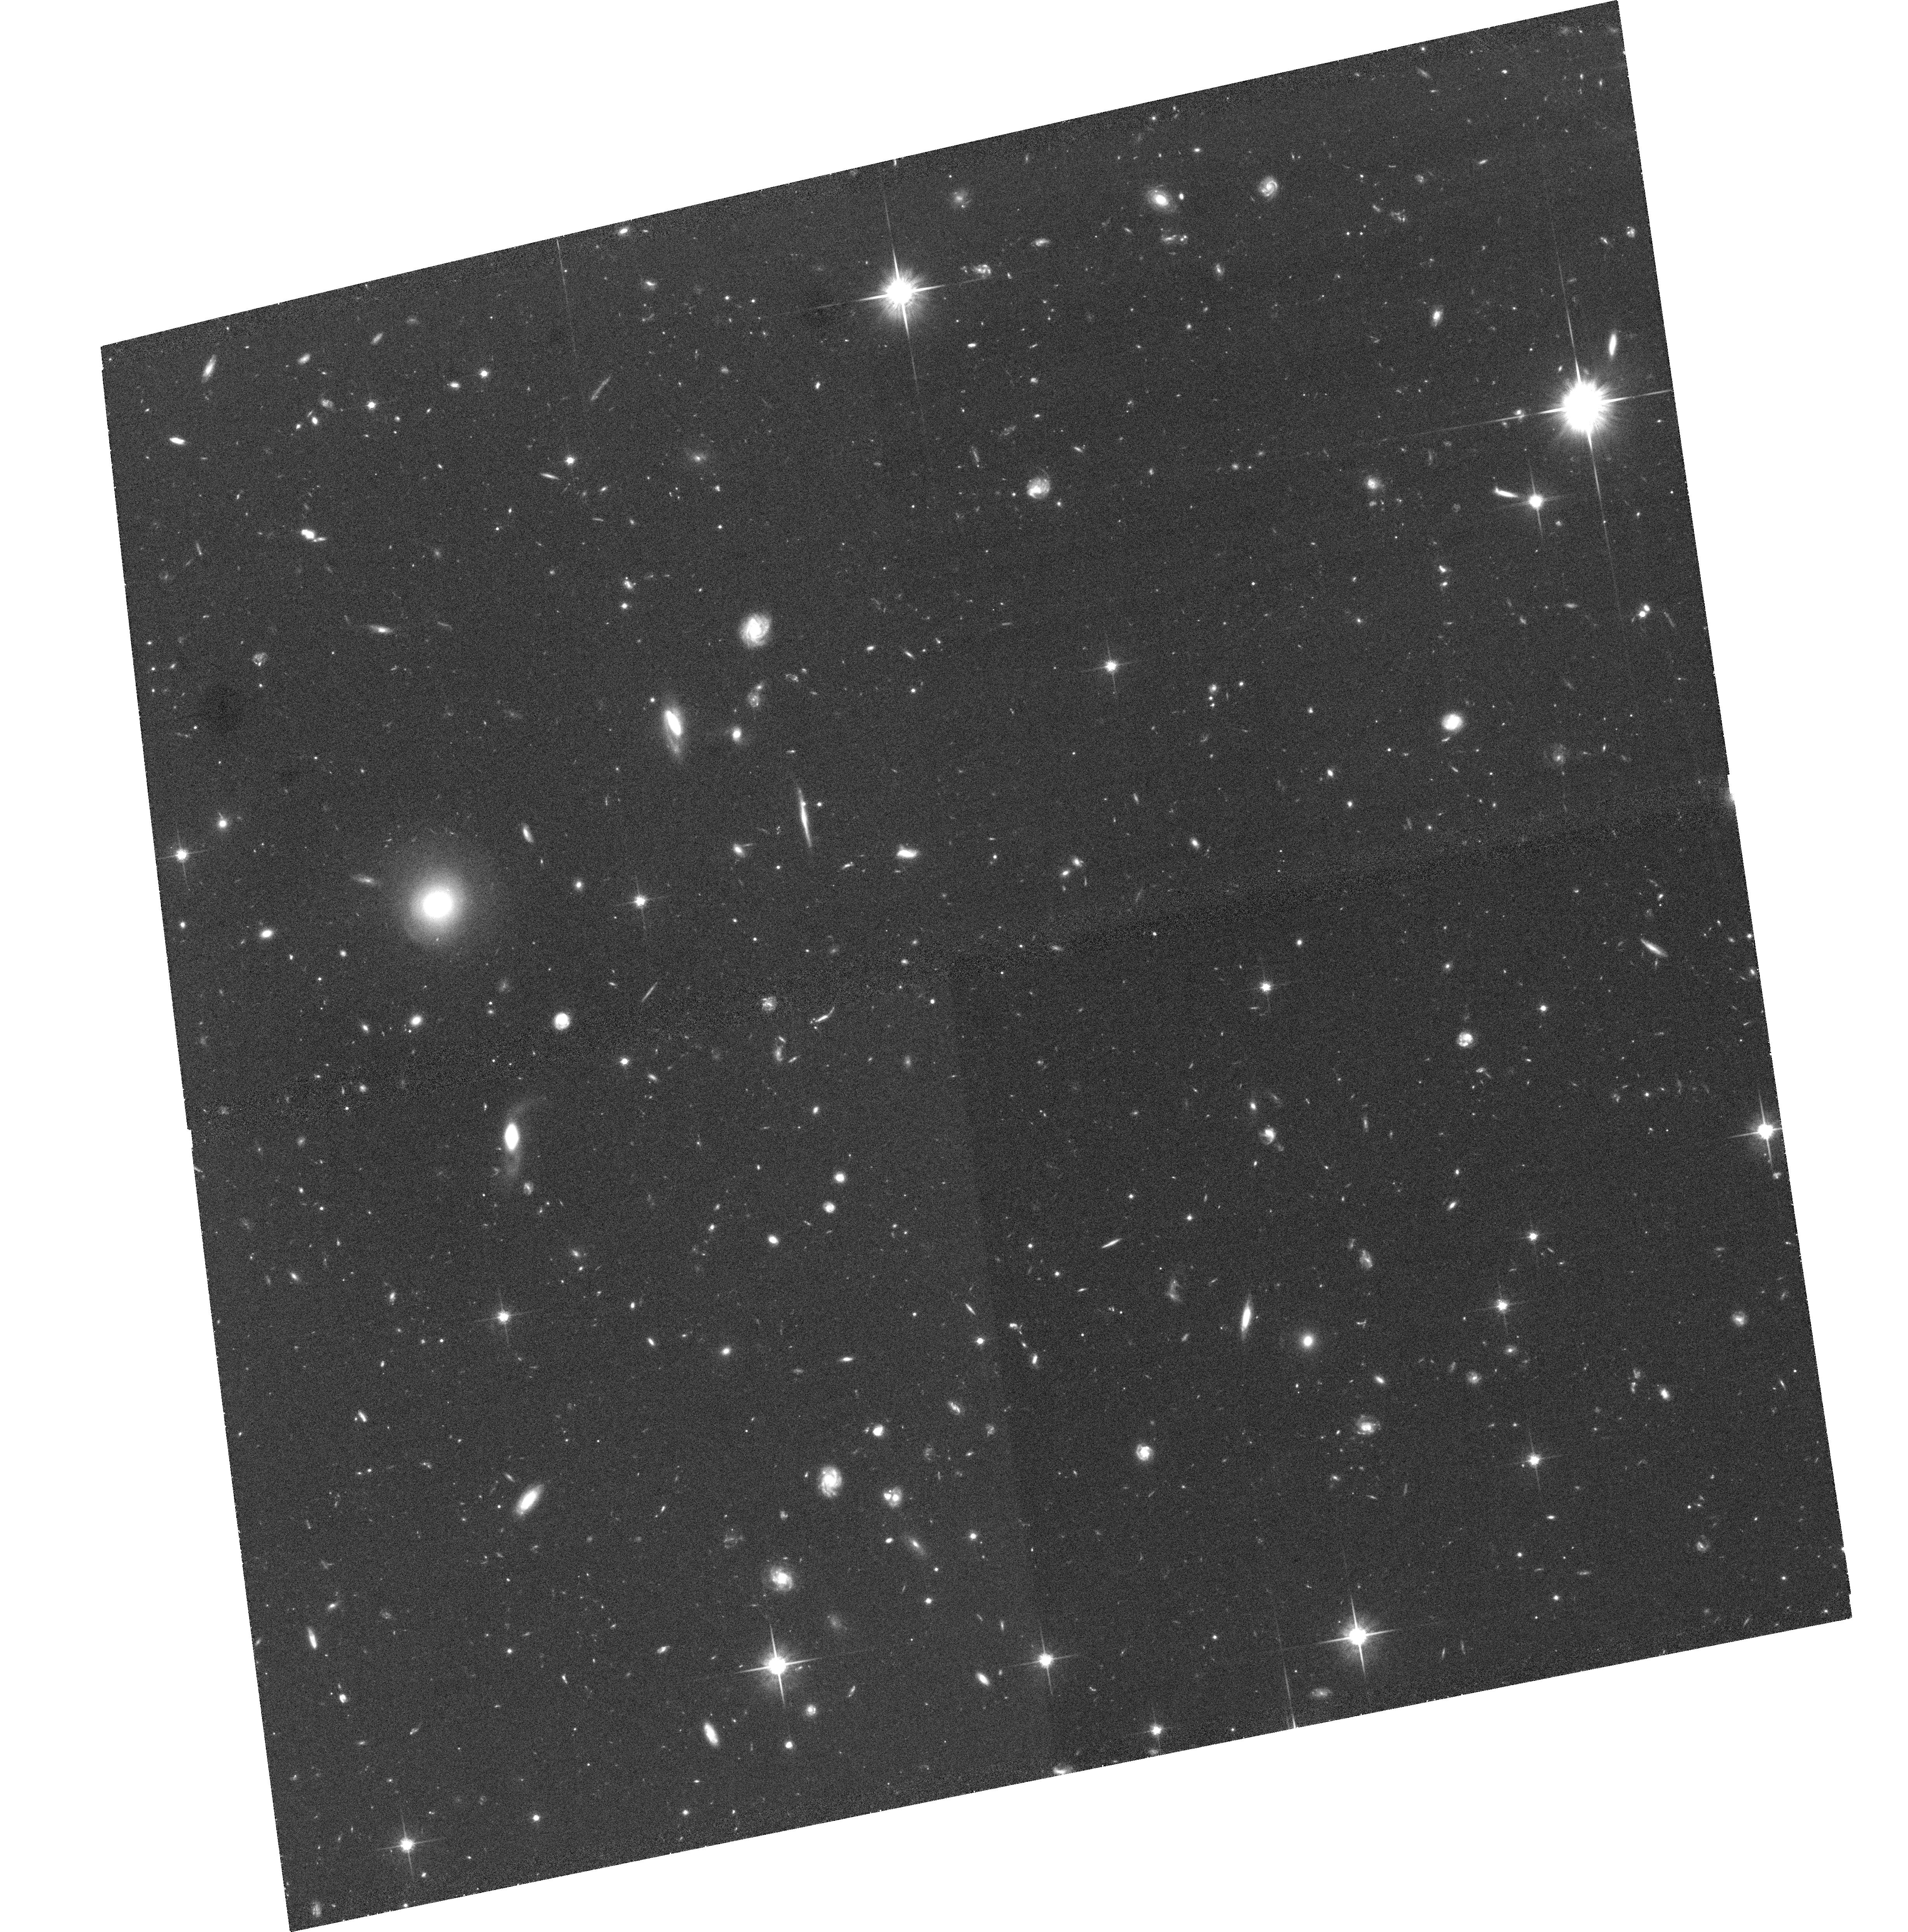
Target: IRAC-4-4. Instrument: ACS/WFC. Filter: F814W. Exposure: 1.4 h. Observation ID: hst_10521_19_acs_wfc_f814w_j9aj19

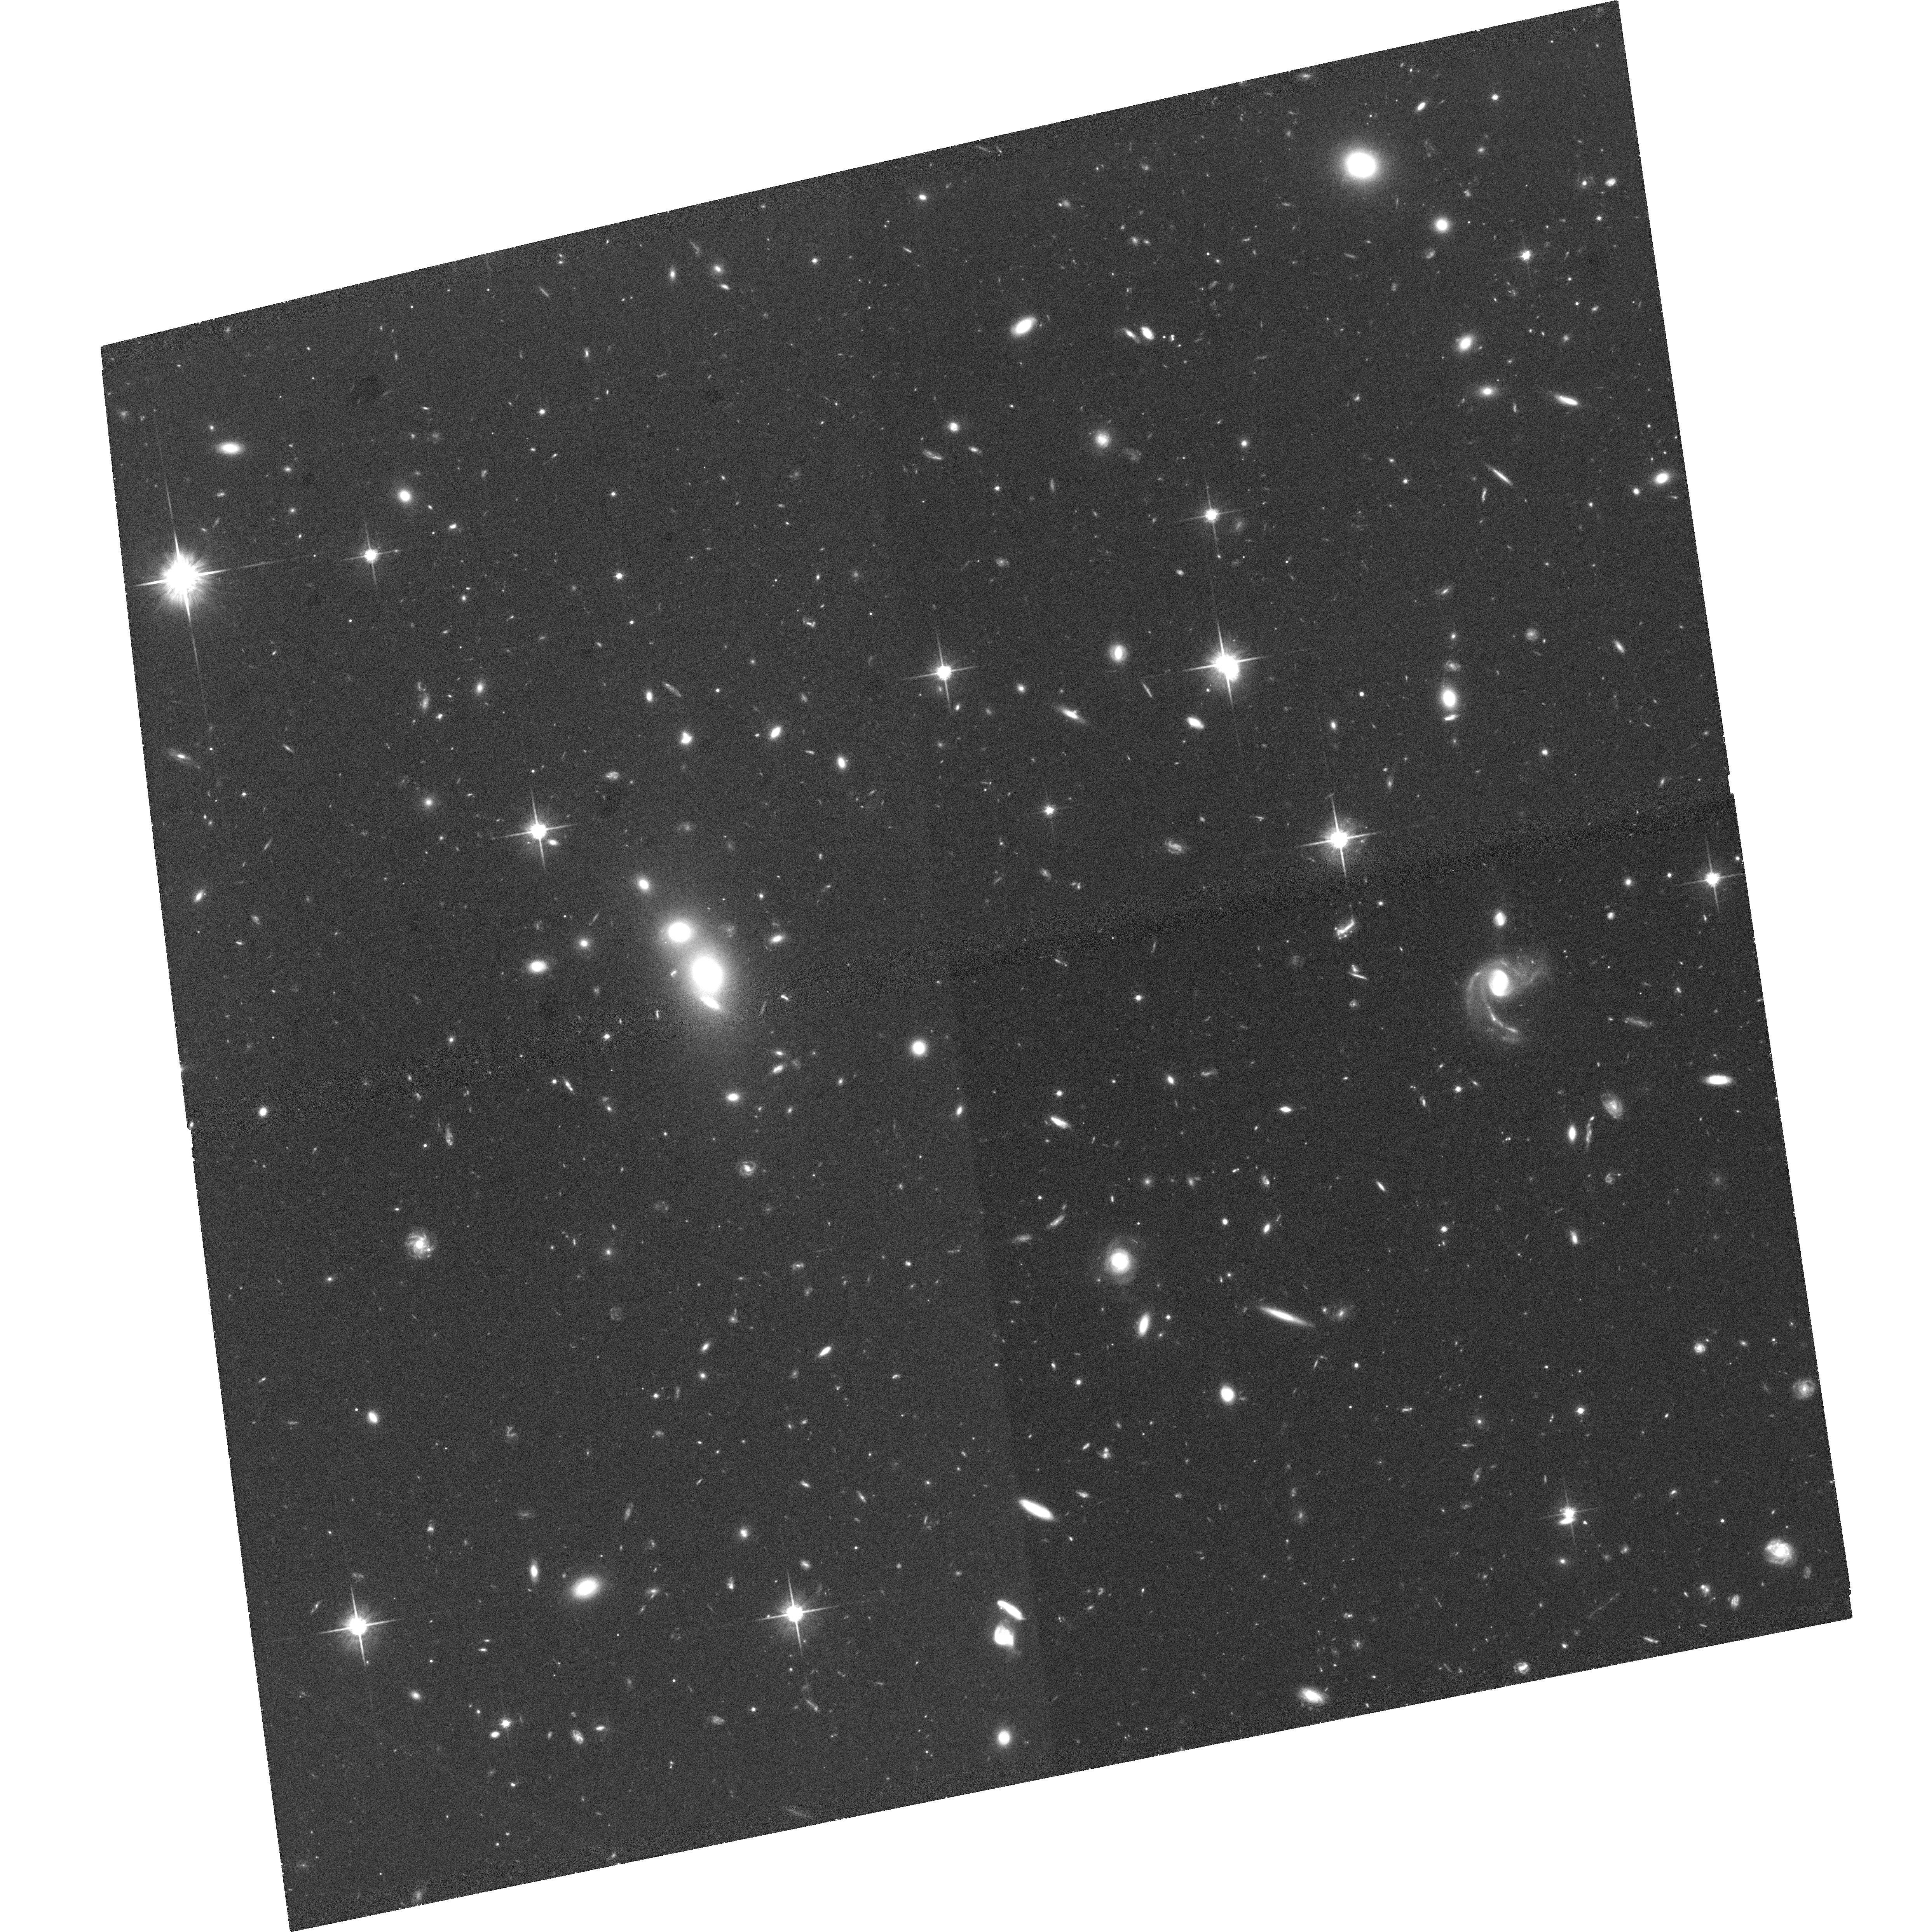
Target: IRAC-1-1. Instrument: ACS/WFC. Filter: F814W. Exposure: 1.4 h. Observation ID: hst_10521_11_acs_wfc_f814w_j9aj11

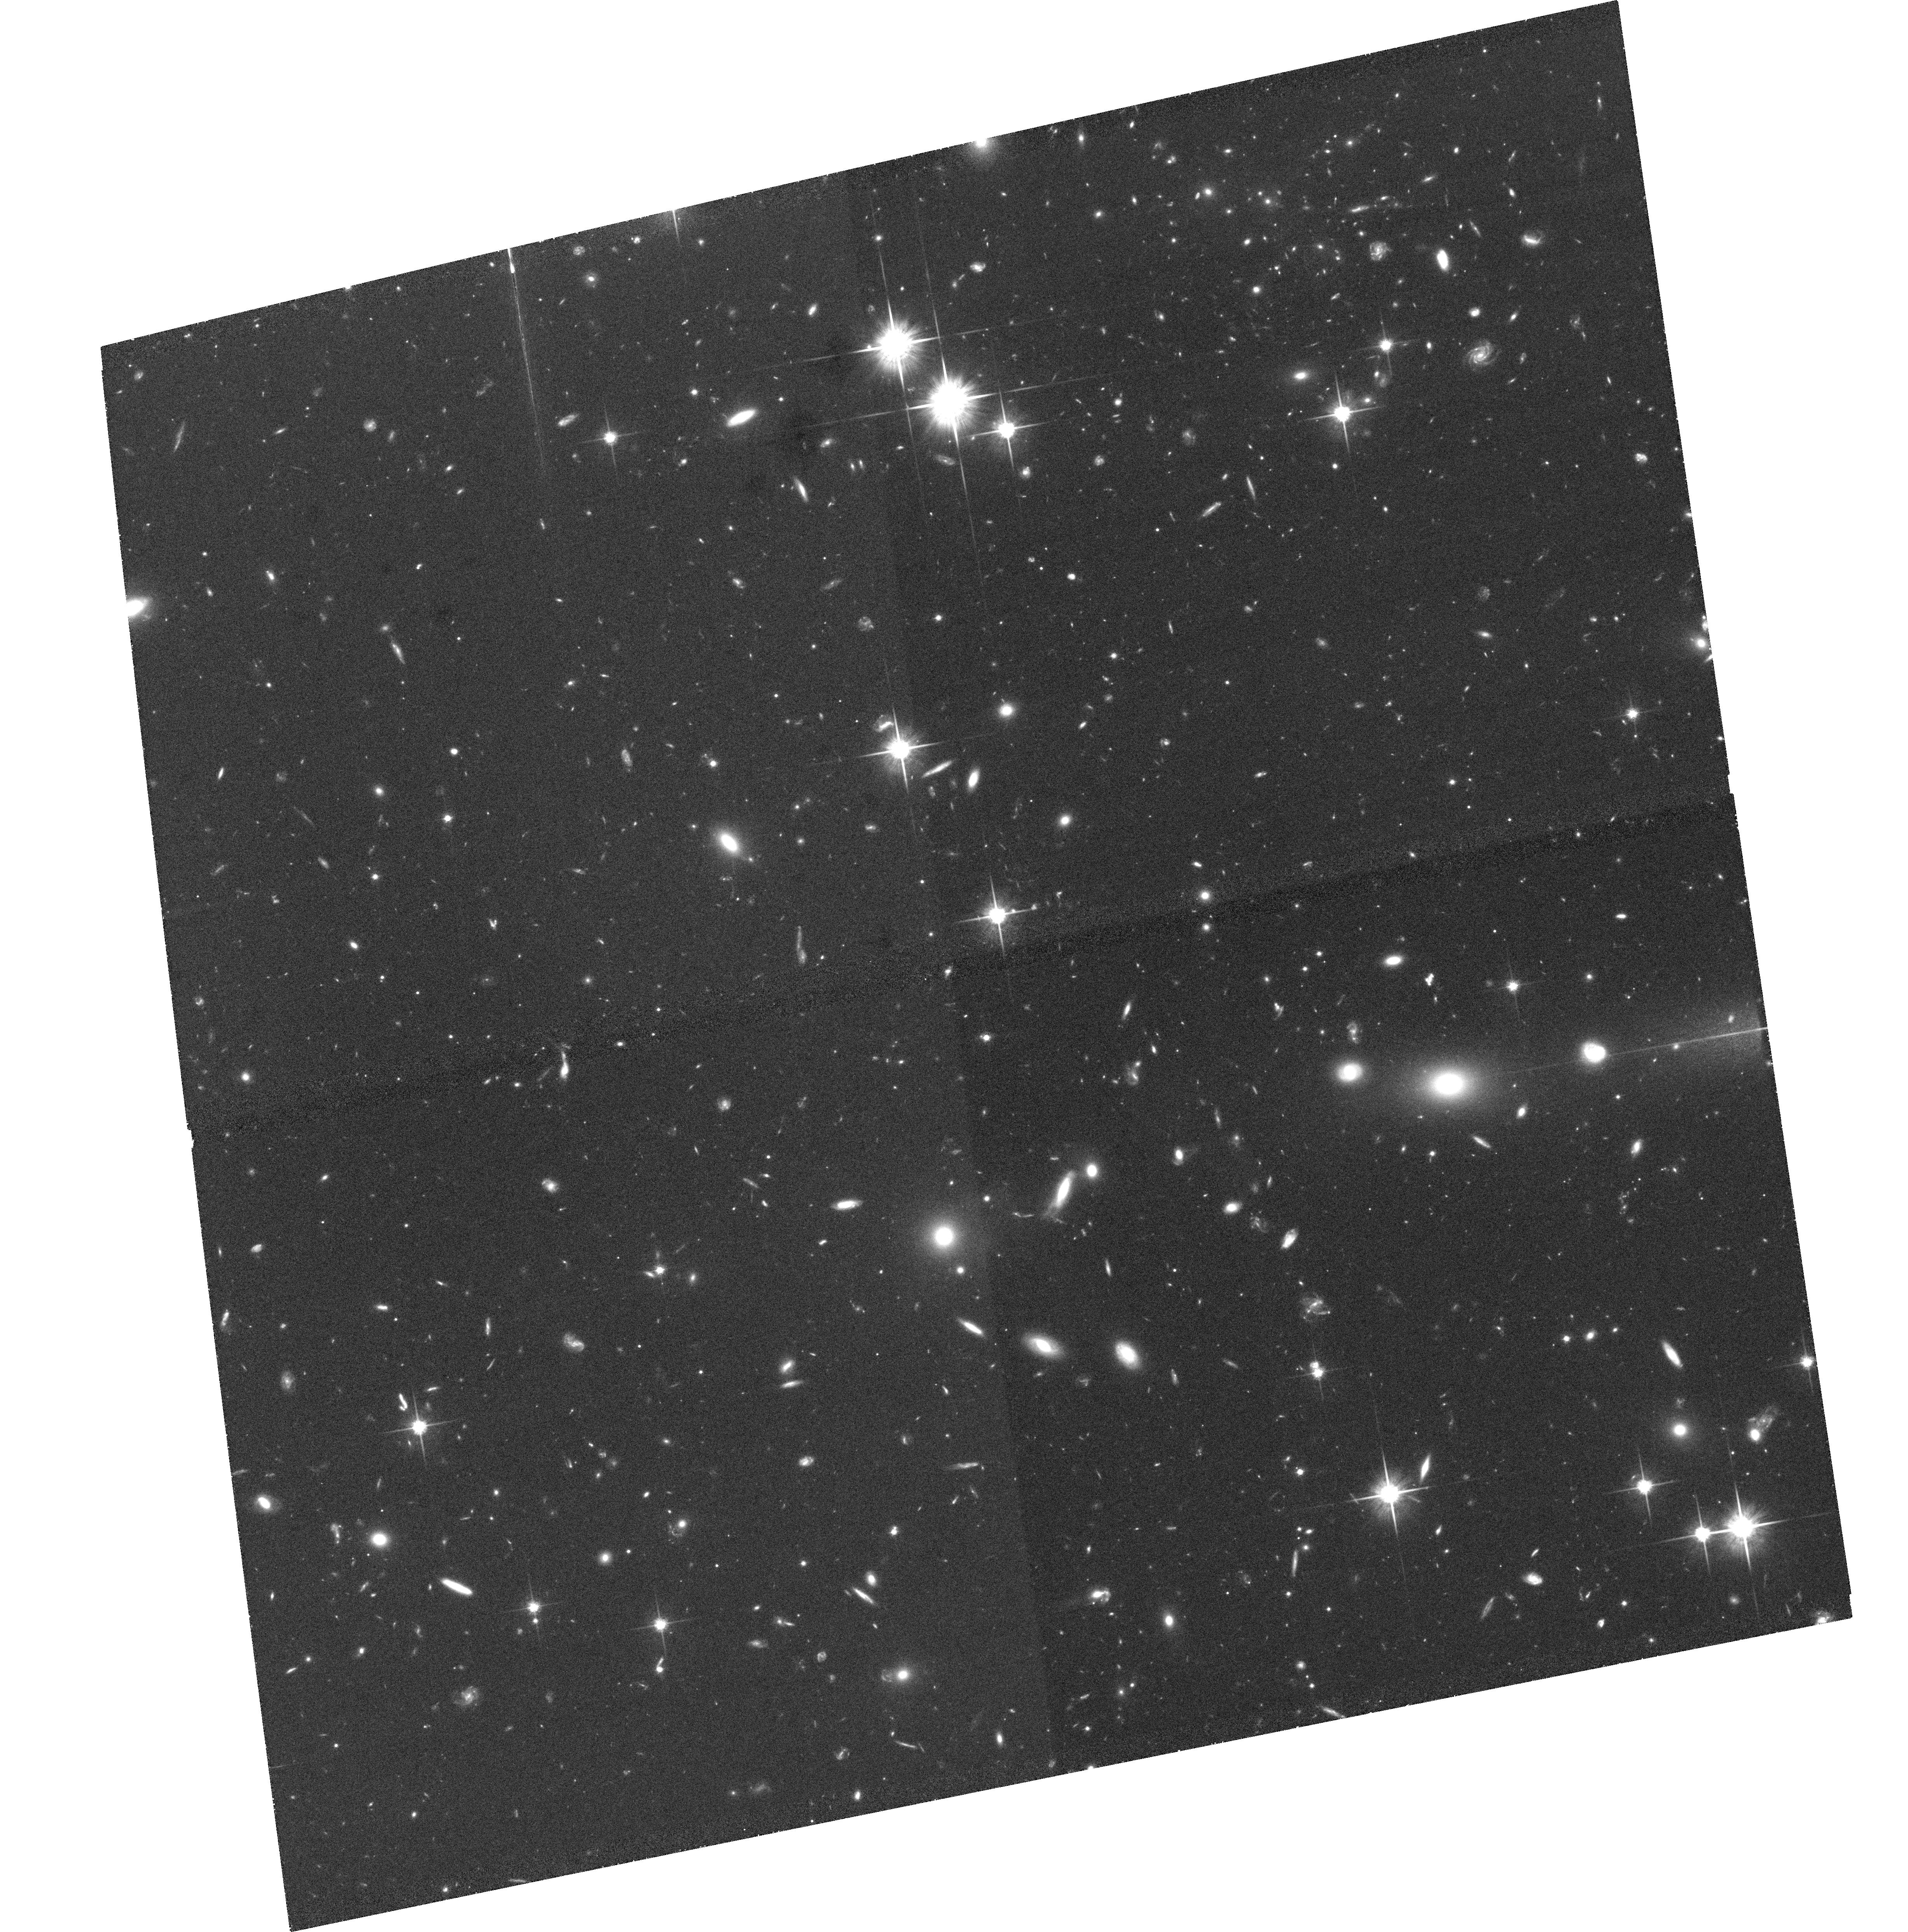
Target: IRAC-2-5. Instrument: ACS/WFC. Filter: F814W. Exposure: 1.4 h. Observation ID: hst_10521_22_acs_wfc_f814w_j9aj22

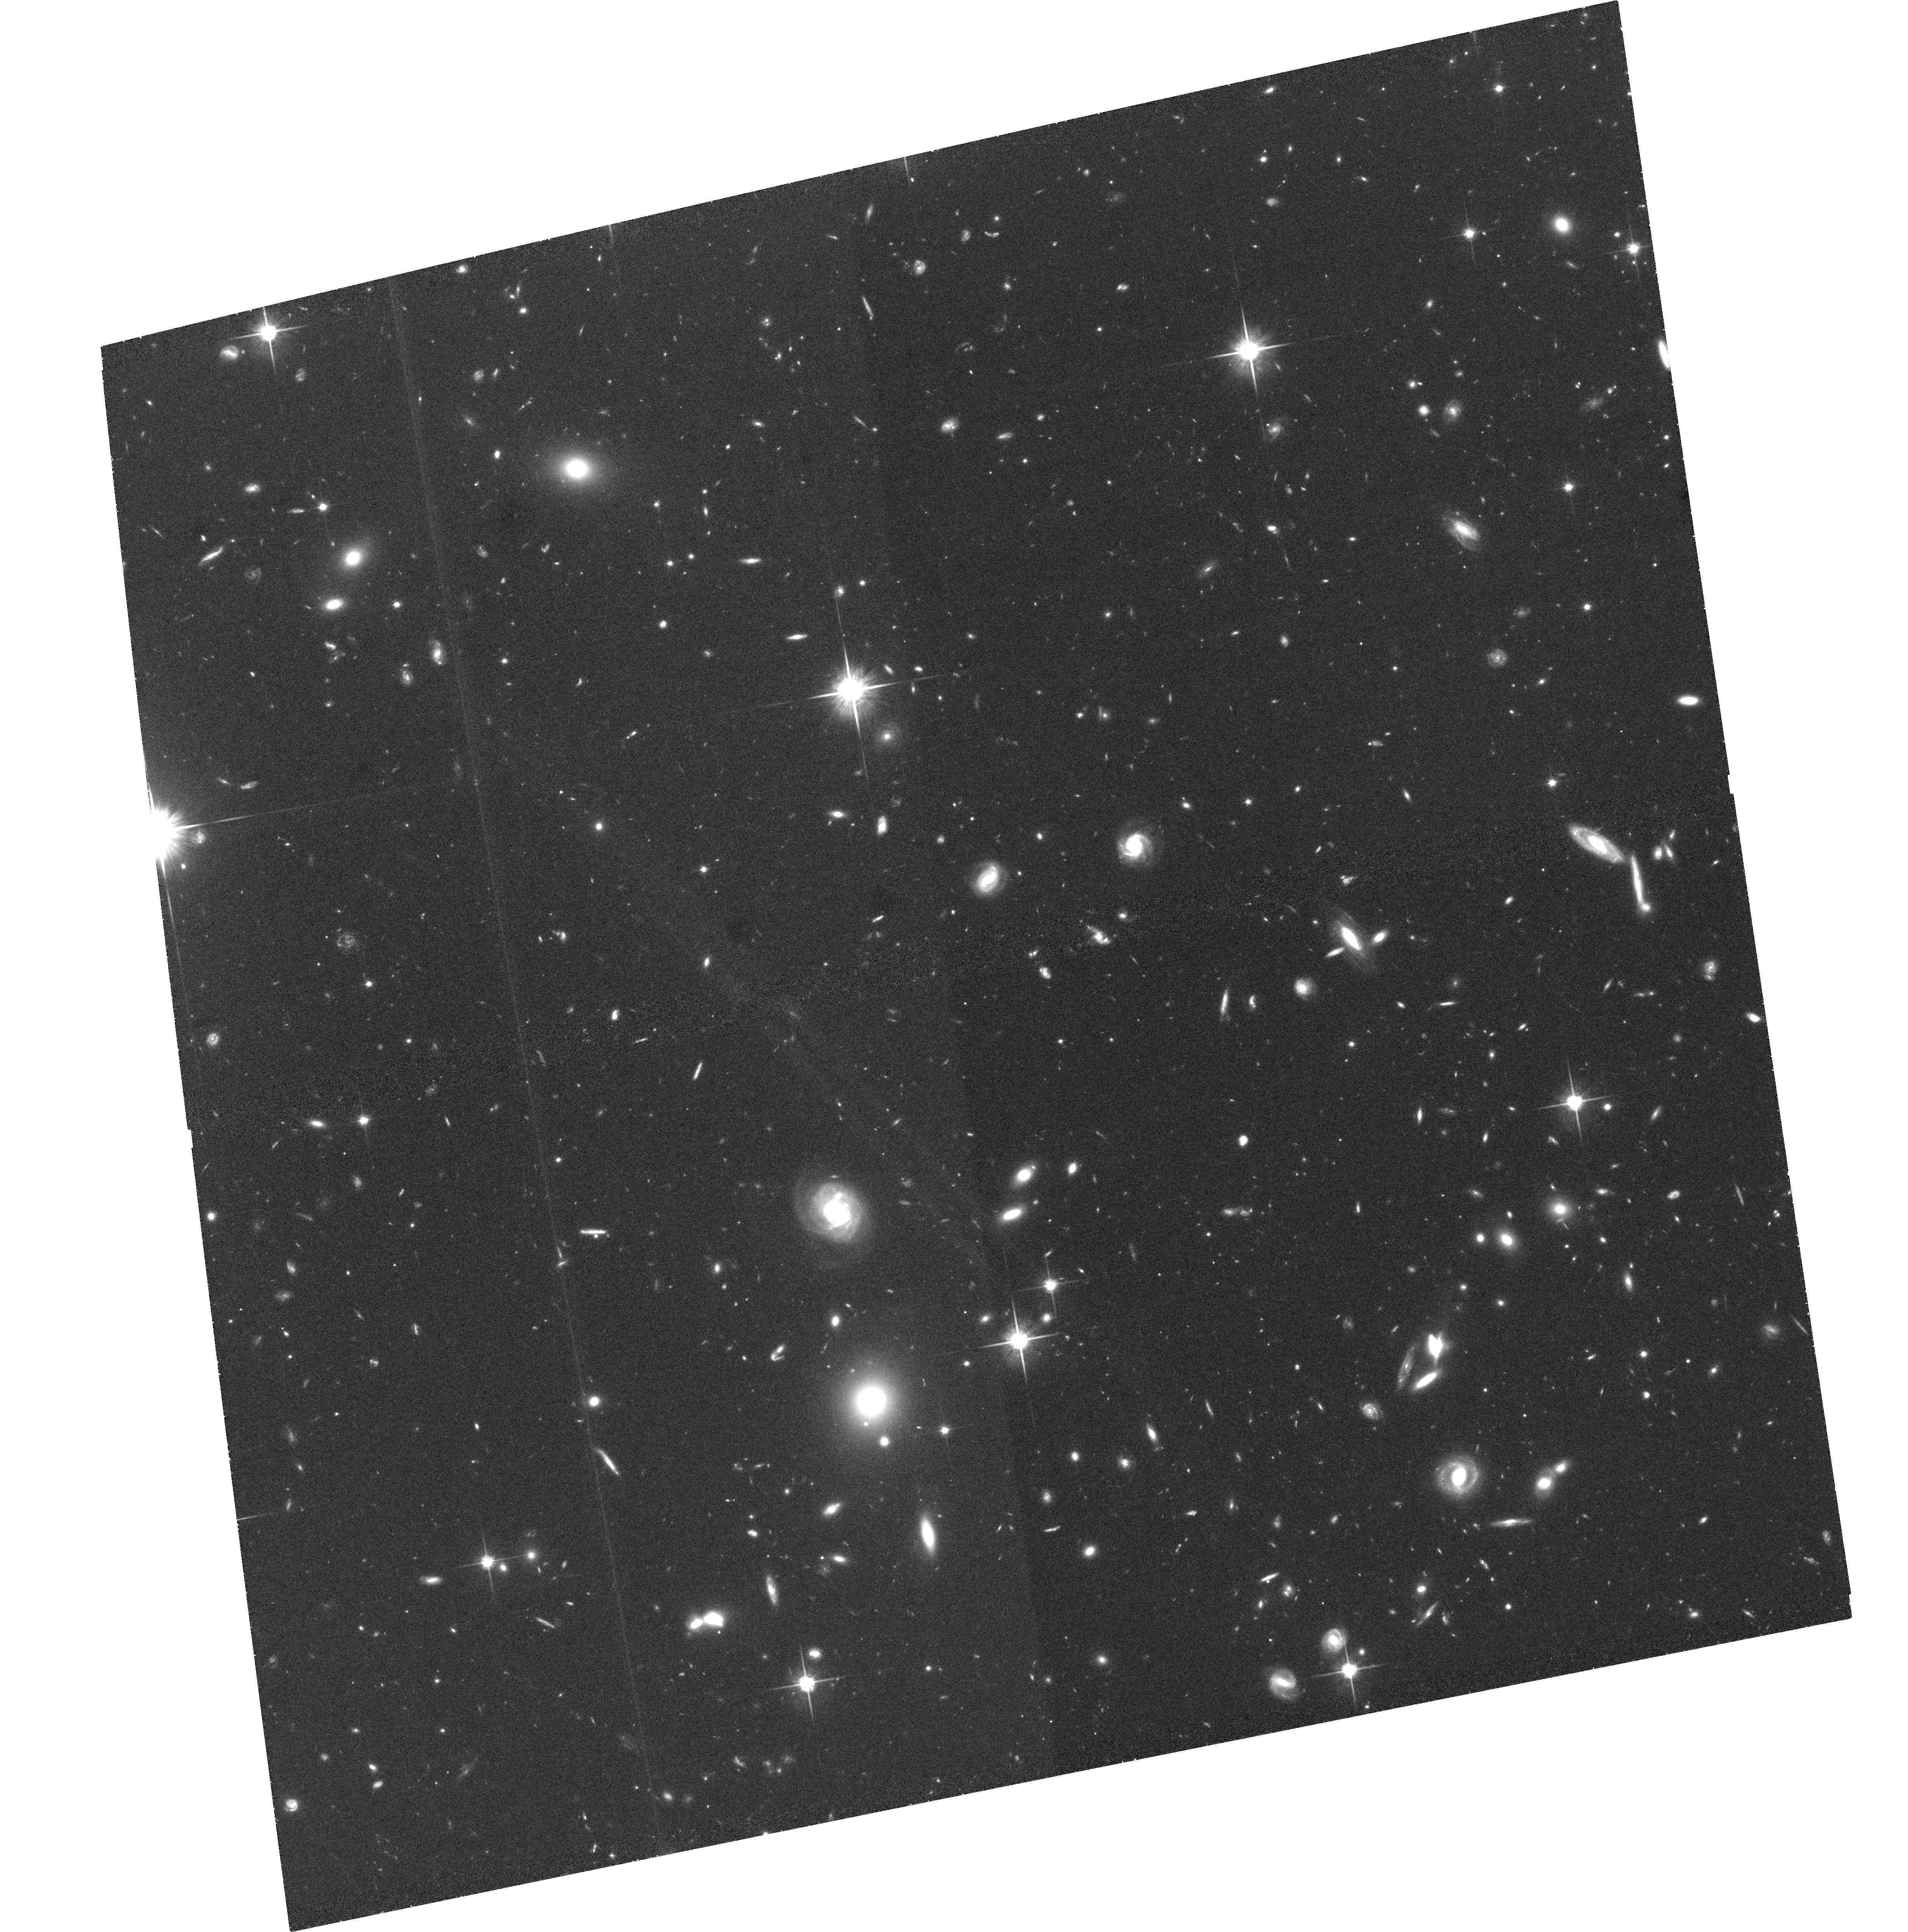
Target: IRAC-2-3. Instrument: ACS/WFC. Filter: F814W. Exposure: 1.4 h. Observation ID: hst_10521_04_acs_wfc_f814w_j9aj04

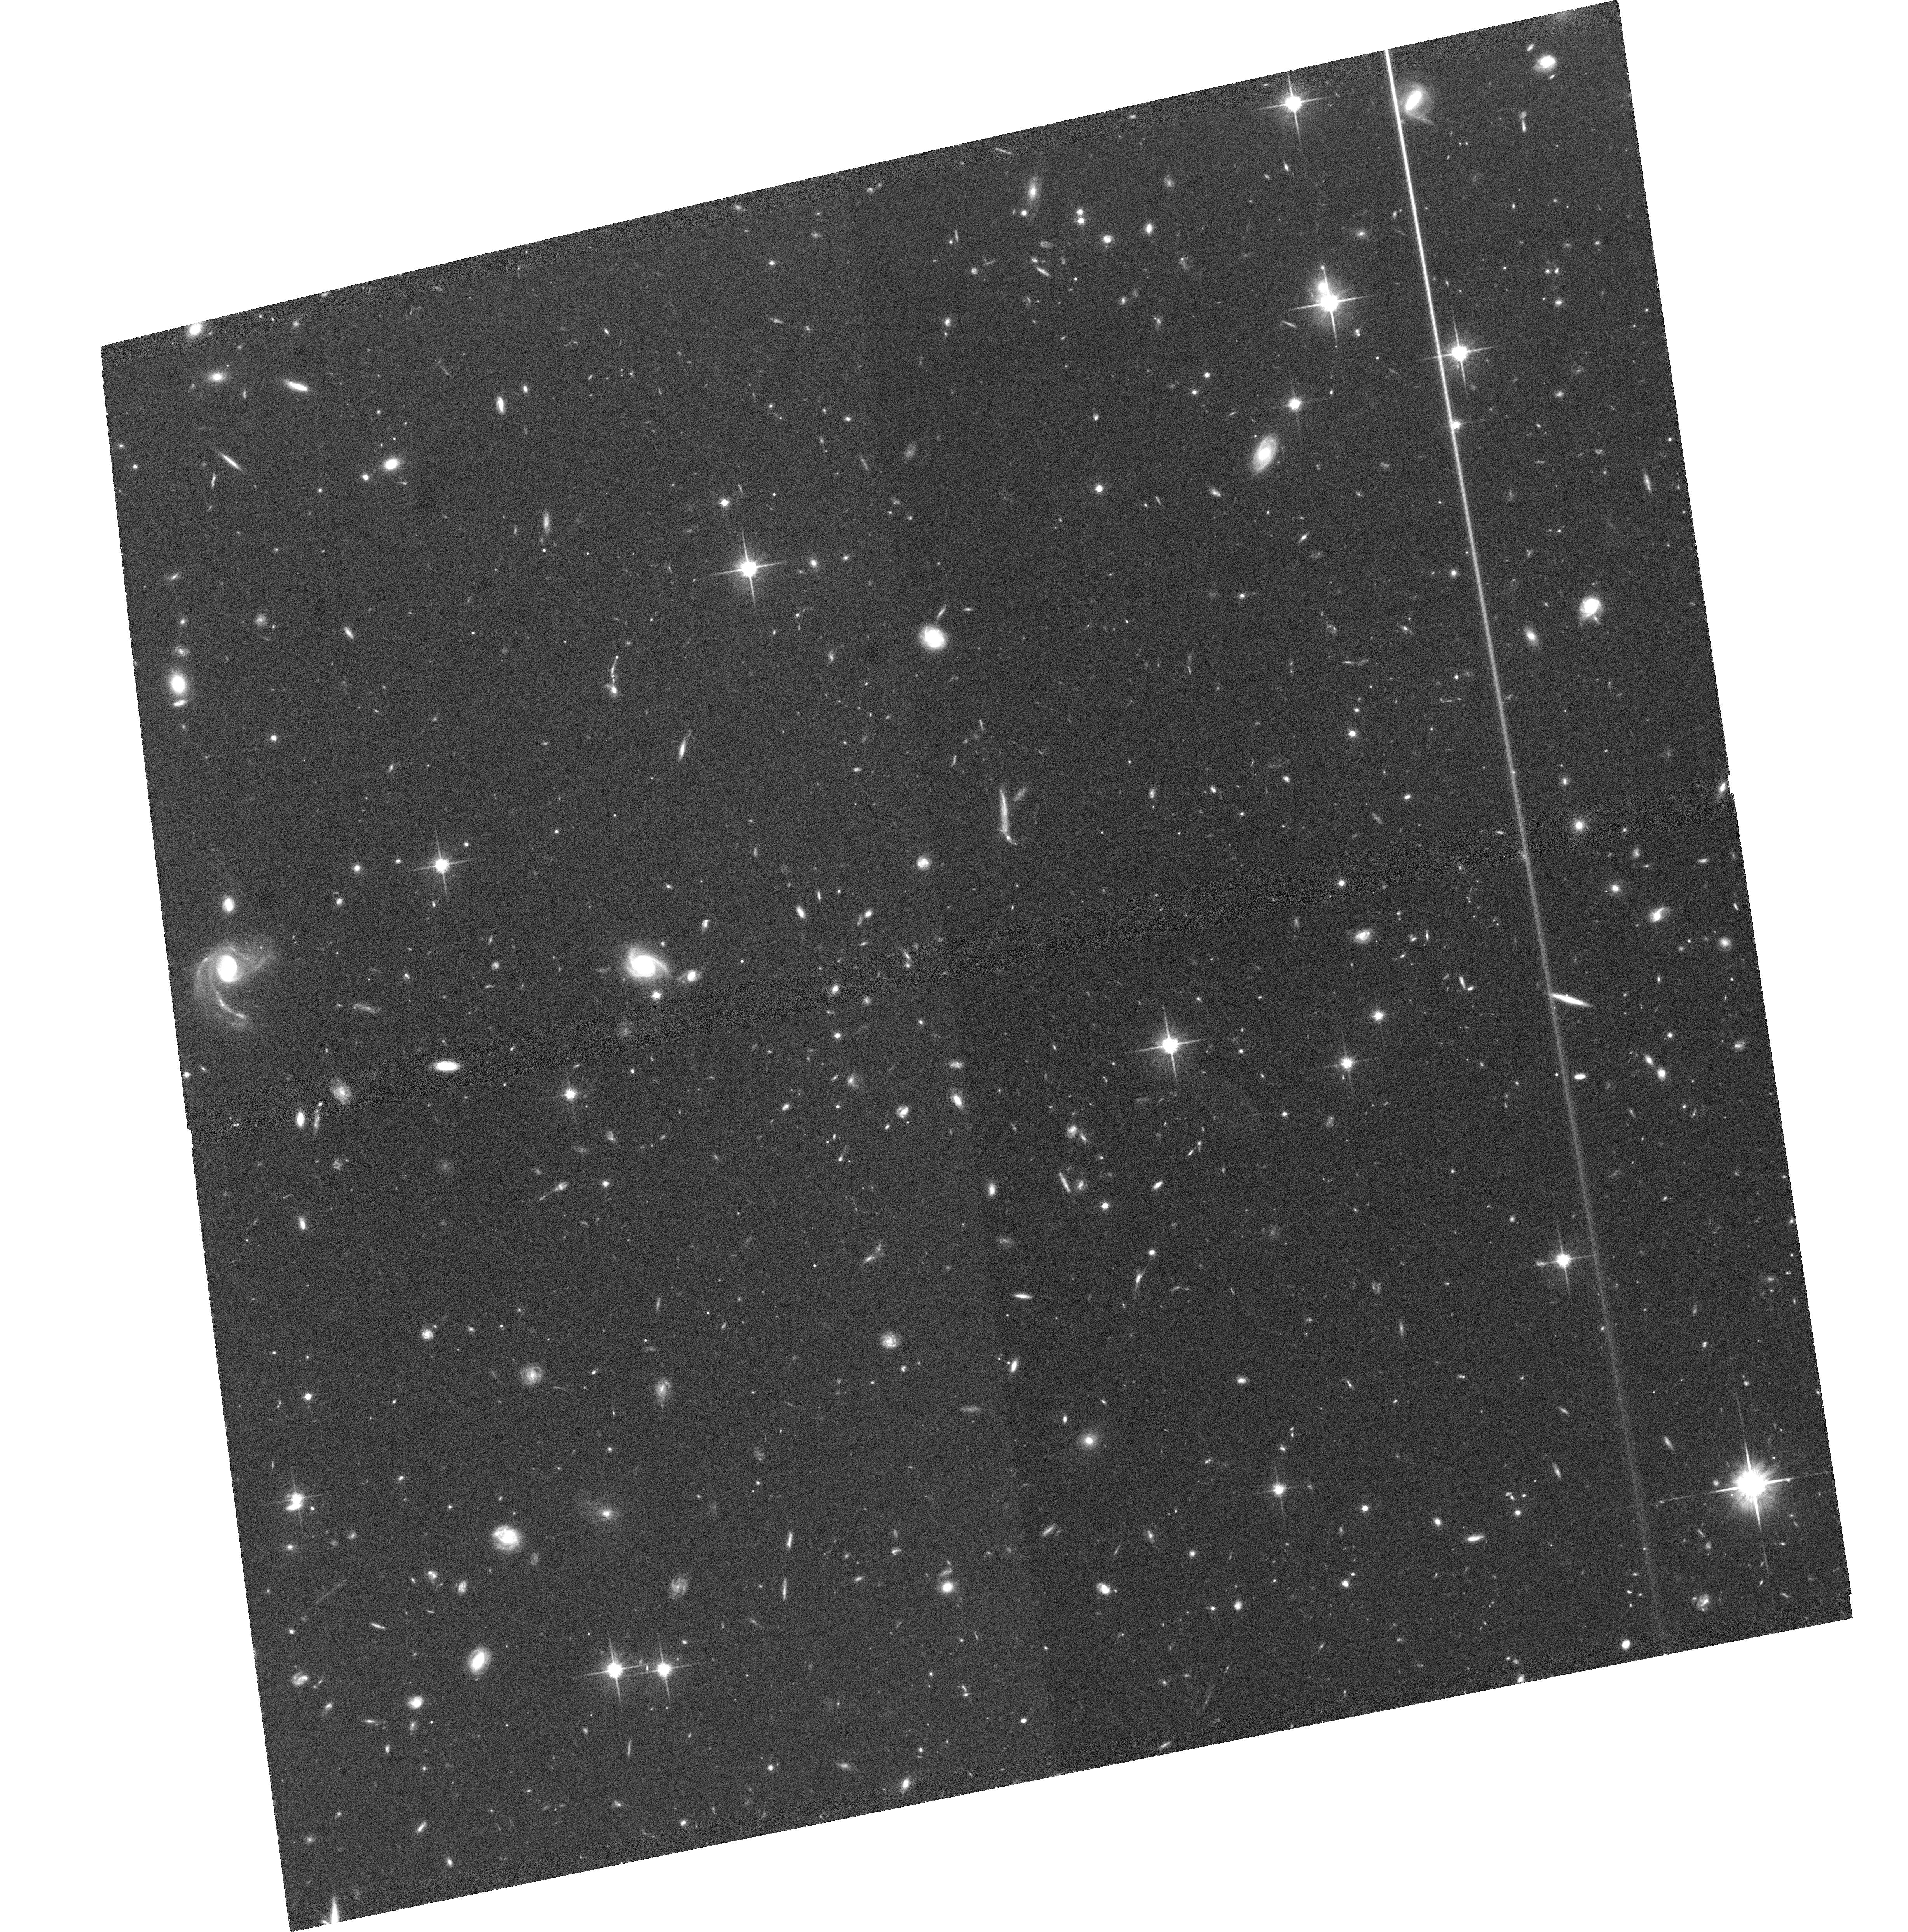
Target: IRAC-1-2. Instrument: ACS/WFC. Filter: F814W. Exposure: 1.4 h. Observation ID: hst_10521_06_acs_wfc_f814w_j9aj06

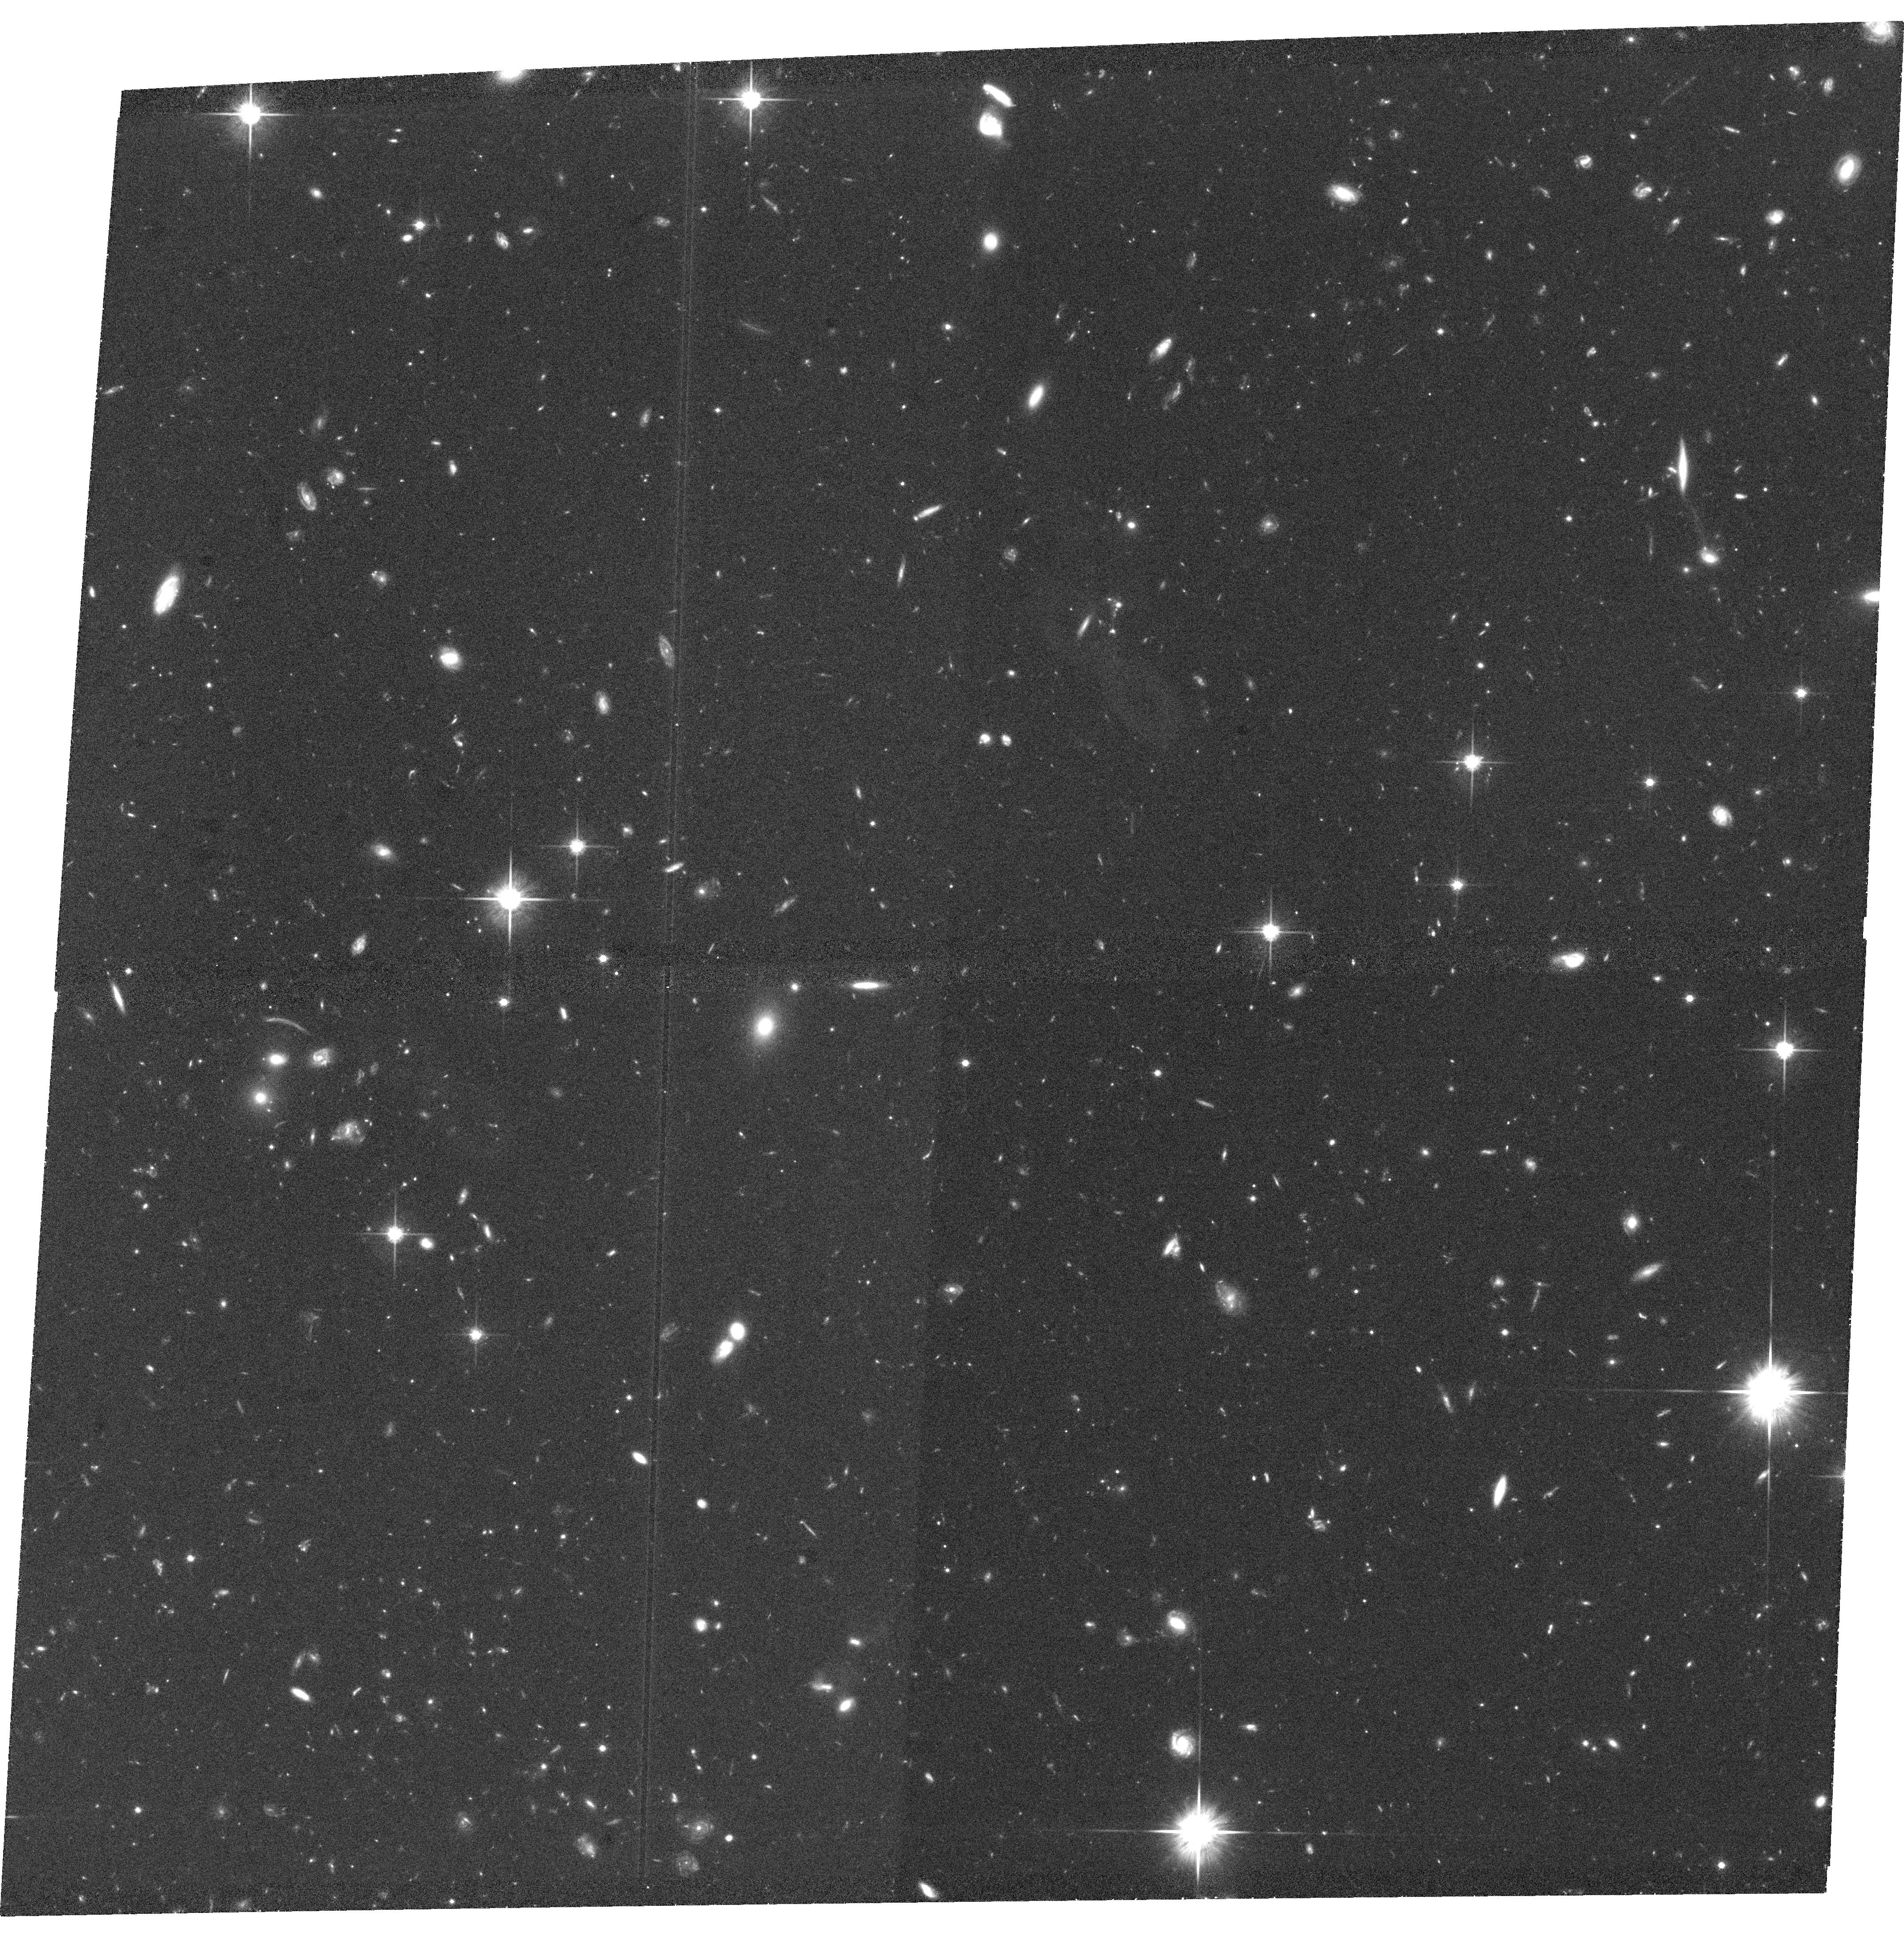
Target: IRAC-2-1. Instrument: ACS/WFC. Filter: F814W. Exposure: 1.4 h. Observation ID: hst_10521_12_acs_wfc_f814w_j9aj12

ACS Imaging of a Unique Spitzer Field: Morphology of mid-IR Variable Sources (PI: Surace, Jason A.)

We propose to observe the IRAC Dark Field, an extragalactic field 15 arcminutes in diameter near the north ecliptic pole, using 50 orbits of ACS imaging at I-band. This field is extraordinarily deep and is uniquely suited to detecting variable objects in the mid-infrared. The high spatial resolution ACS imaging will be used to derive morphological information about the galaxies in the field, which will then be correlated with mid-infrared variable objects (specifically AGN and supernovae) we have discovered. This field is the dark current calibration target for the Spitzer Space Telescope, the infrared counterpart to HST. Because the field is observed frequently as part of routine operations, it is now similar in size and depth to the infrared component of the GOODS program, and is confusion-limited in the mid-infrared. More importantly, due to the periodicity of the observations, the Spitzer observations are sensitive to variability on week timescales, ultimately spanning a baseline of five years, and are the only mid-infrared dataset that will ever have this capability at this depth. By complementing our wide range of lower resolution imaging at optical and infrared wavelengths, we hope to exploit one of HST's most unique capabilities - unparalleled spatial resolution in the optical. While our specific interest lies in analysis of variable sources, we will request no proprietary period on the ACS data so that it may be used by the community to complement the publicly available Spitzer data.